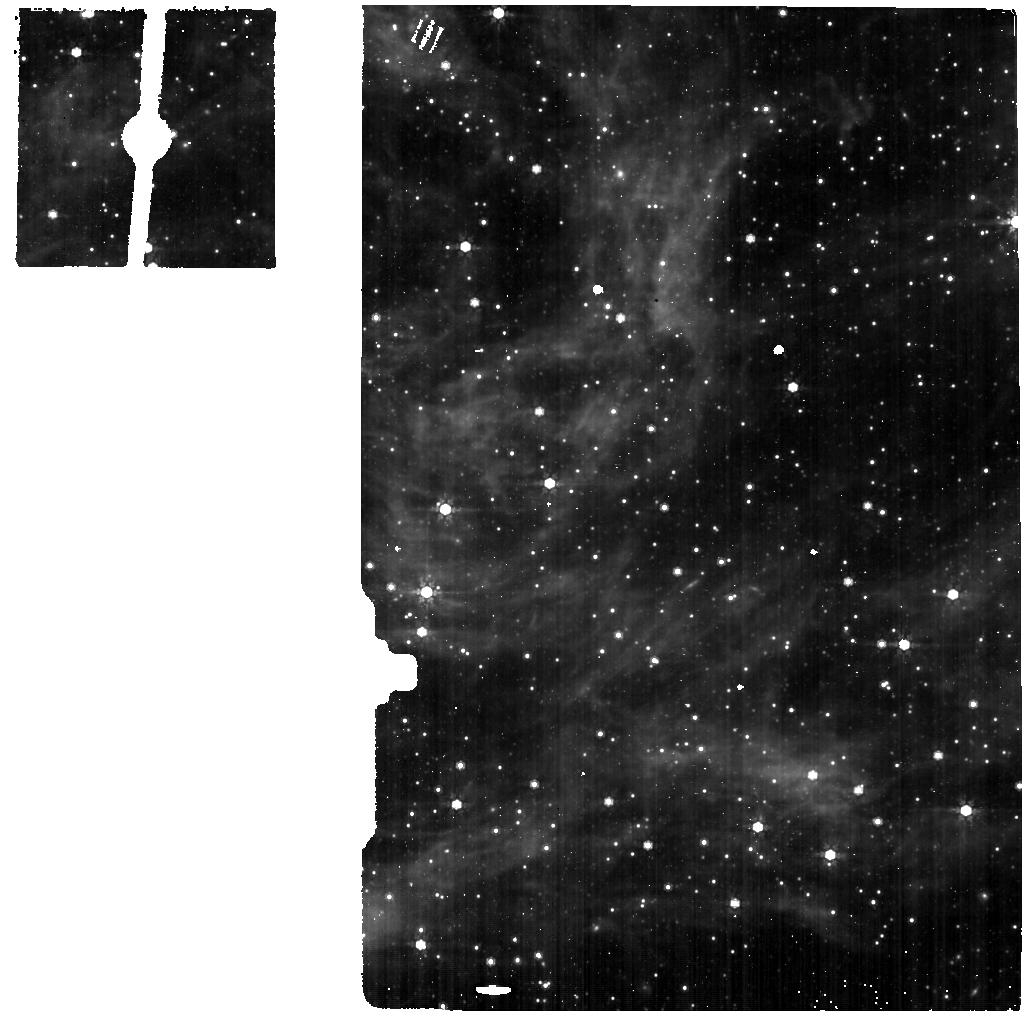
Target: LMC-DENSE-FIELD. Instrument: MIRI. Filter: F770W. Exposure: 56 min. Observation ID: jw04486-o001_t001_miri_f770w

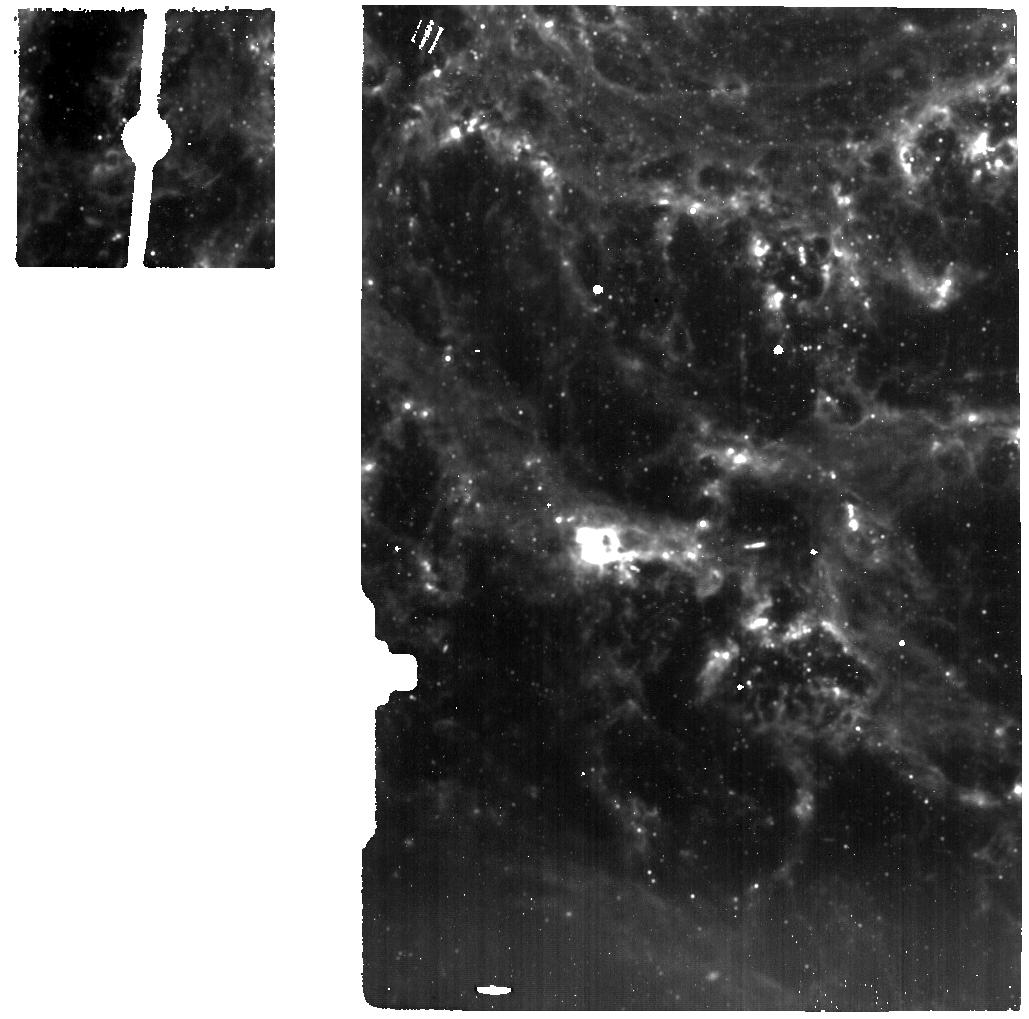
Target: NGC628. Instrument: MIRI. Filter: F1000W. Exposure: 56 min. Observation ID: jw04486-o002_t002_miri_f1000w

MIRI Last Frame Characterization (PI: Engesser, Mike)

This activity aims to collect a dataset that will be adequate to model the MIRI Last Frame Effect. The data will be used to study and create either an empirical correction, or failing that, a machine learning model. Such a dataset must include many samples, fully exploring the dynamic range of the detector and various levels of contrast. These data, paired with darks from Cycle 1 (CAL-MIRI-001, PID 1517 and 1519) , will form an adequate data set. This calibration program may change in response to system developments and the final Cycle 2 science program.